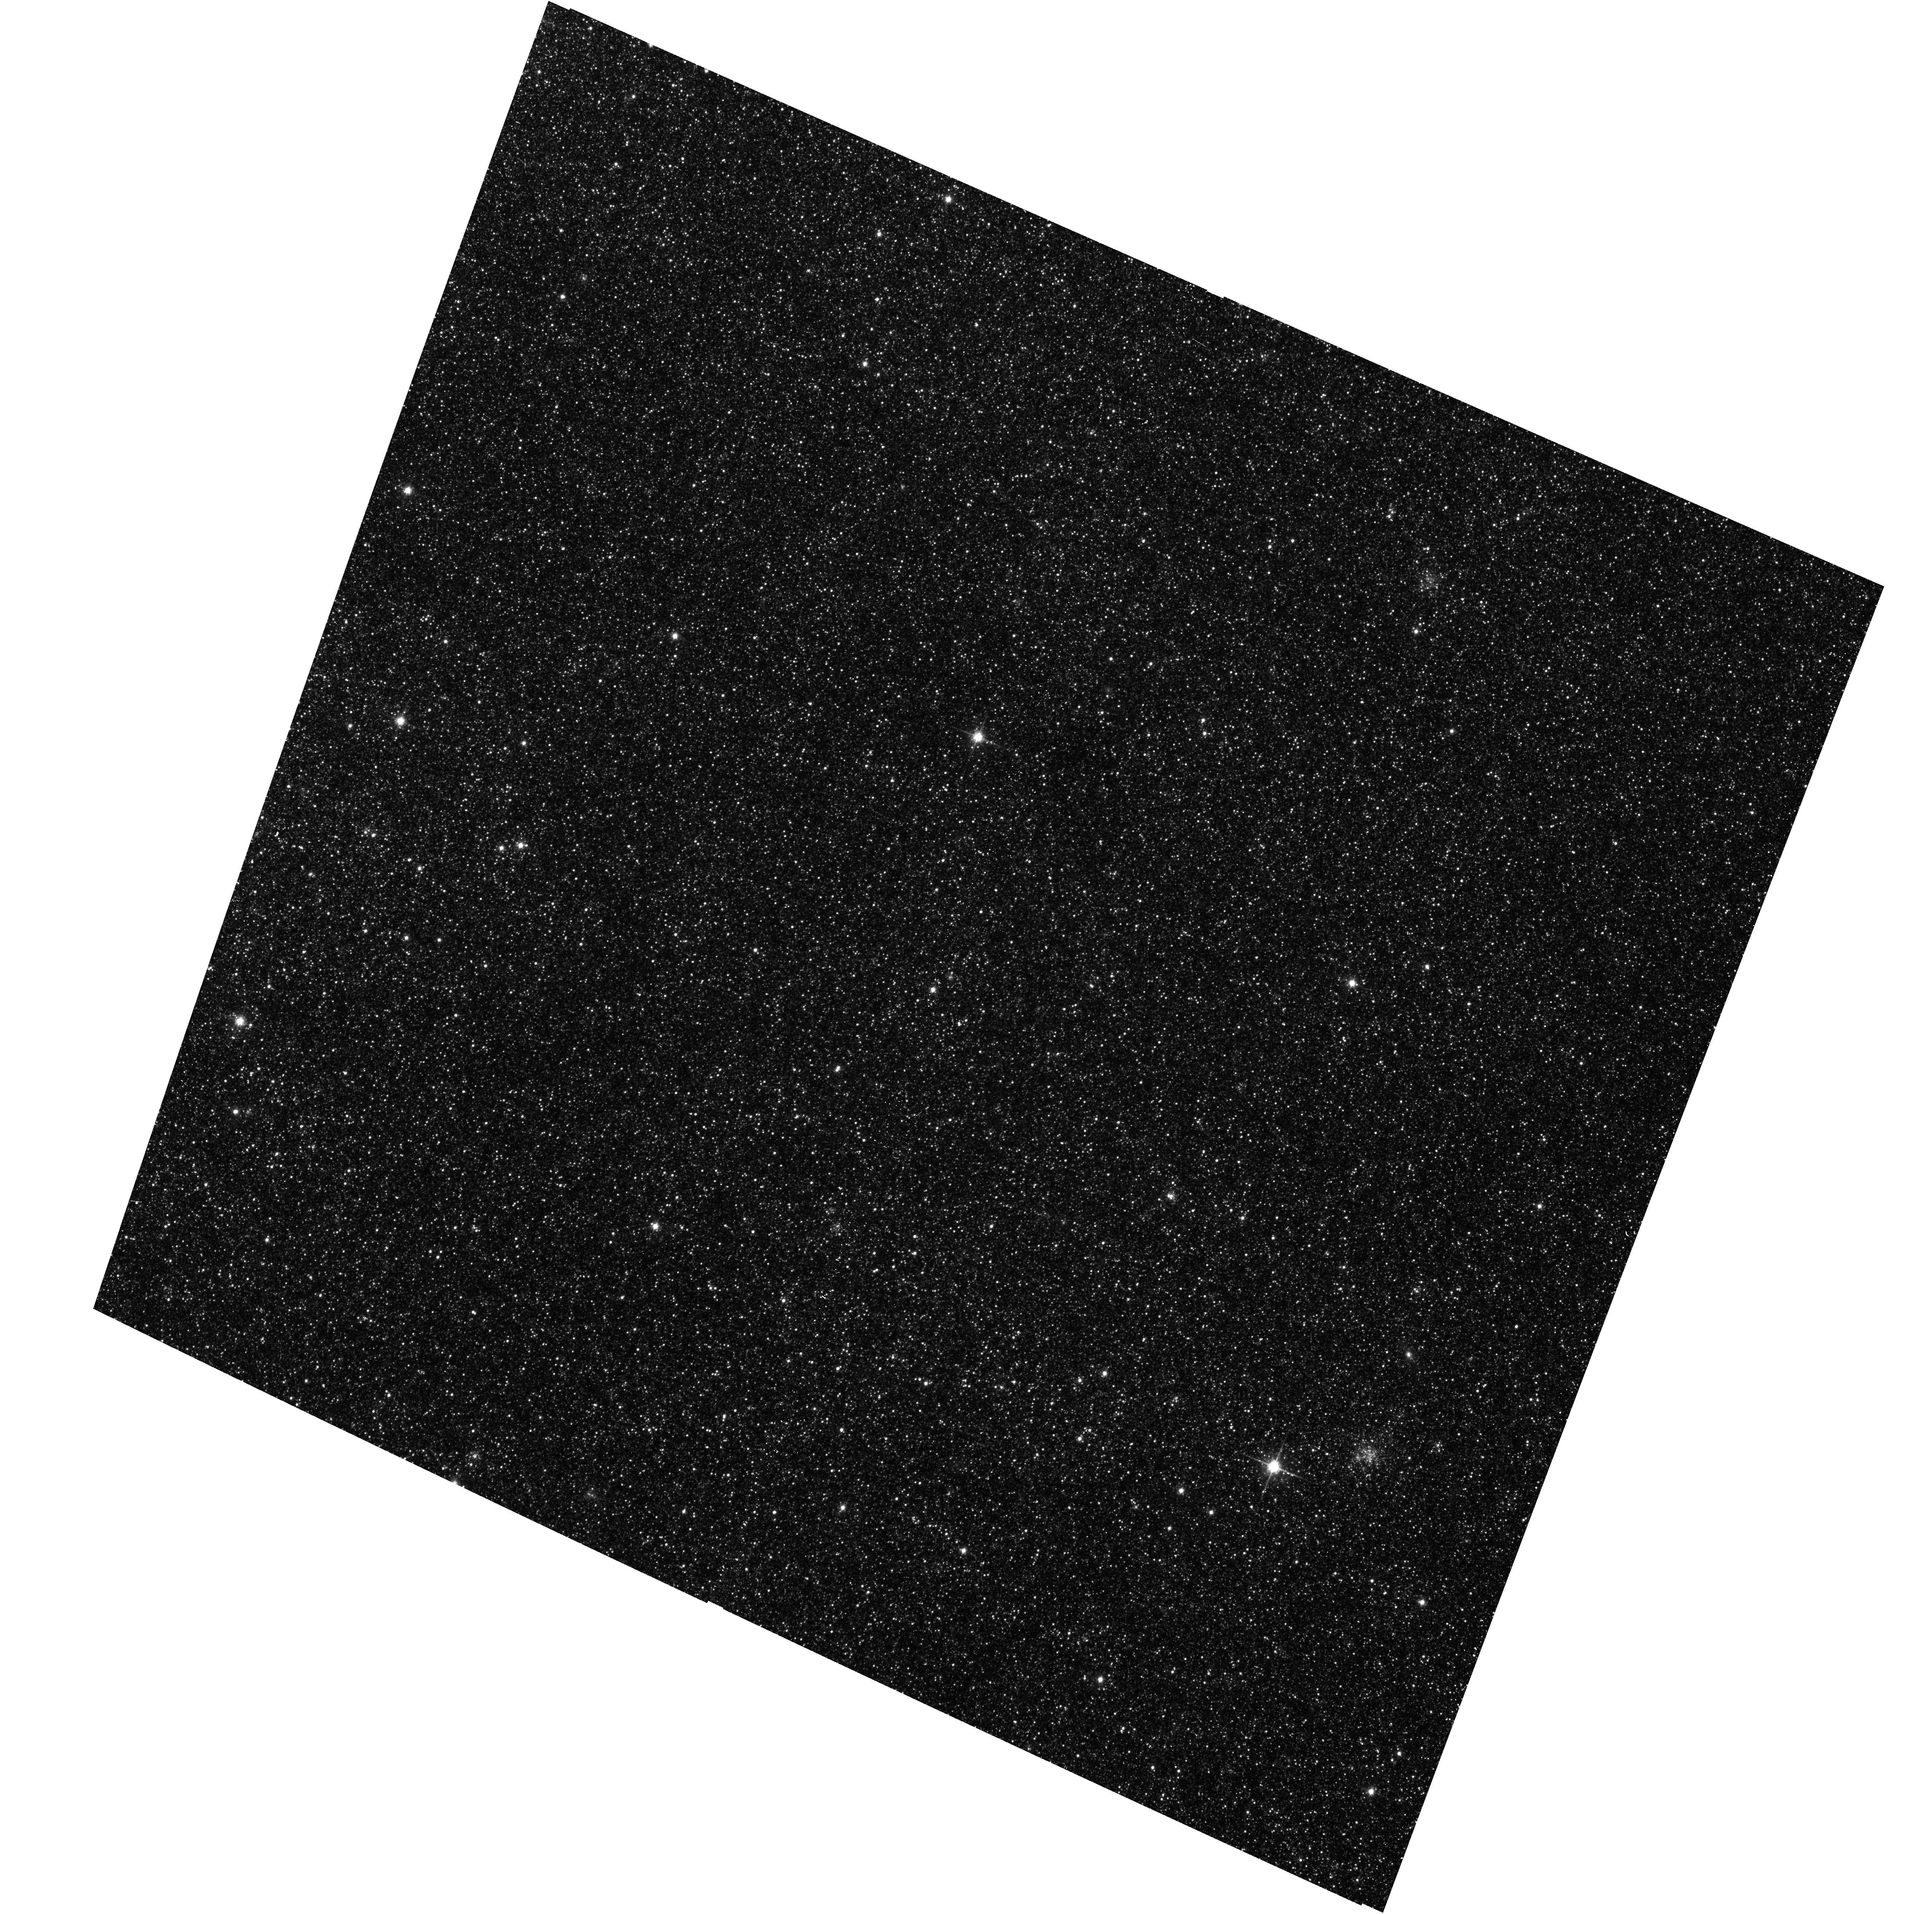
Target: M31-B36-F04-WFC
Instrument: ACS/WFC
Filter: F814W
Exposure: 13 min
Observation ID: hst_16801_01_acs_wfc_f814w_jepw01

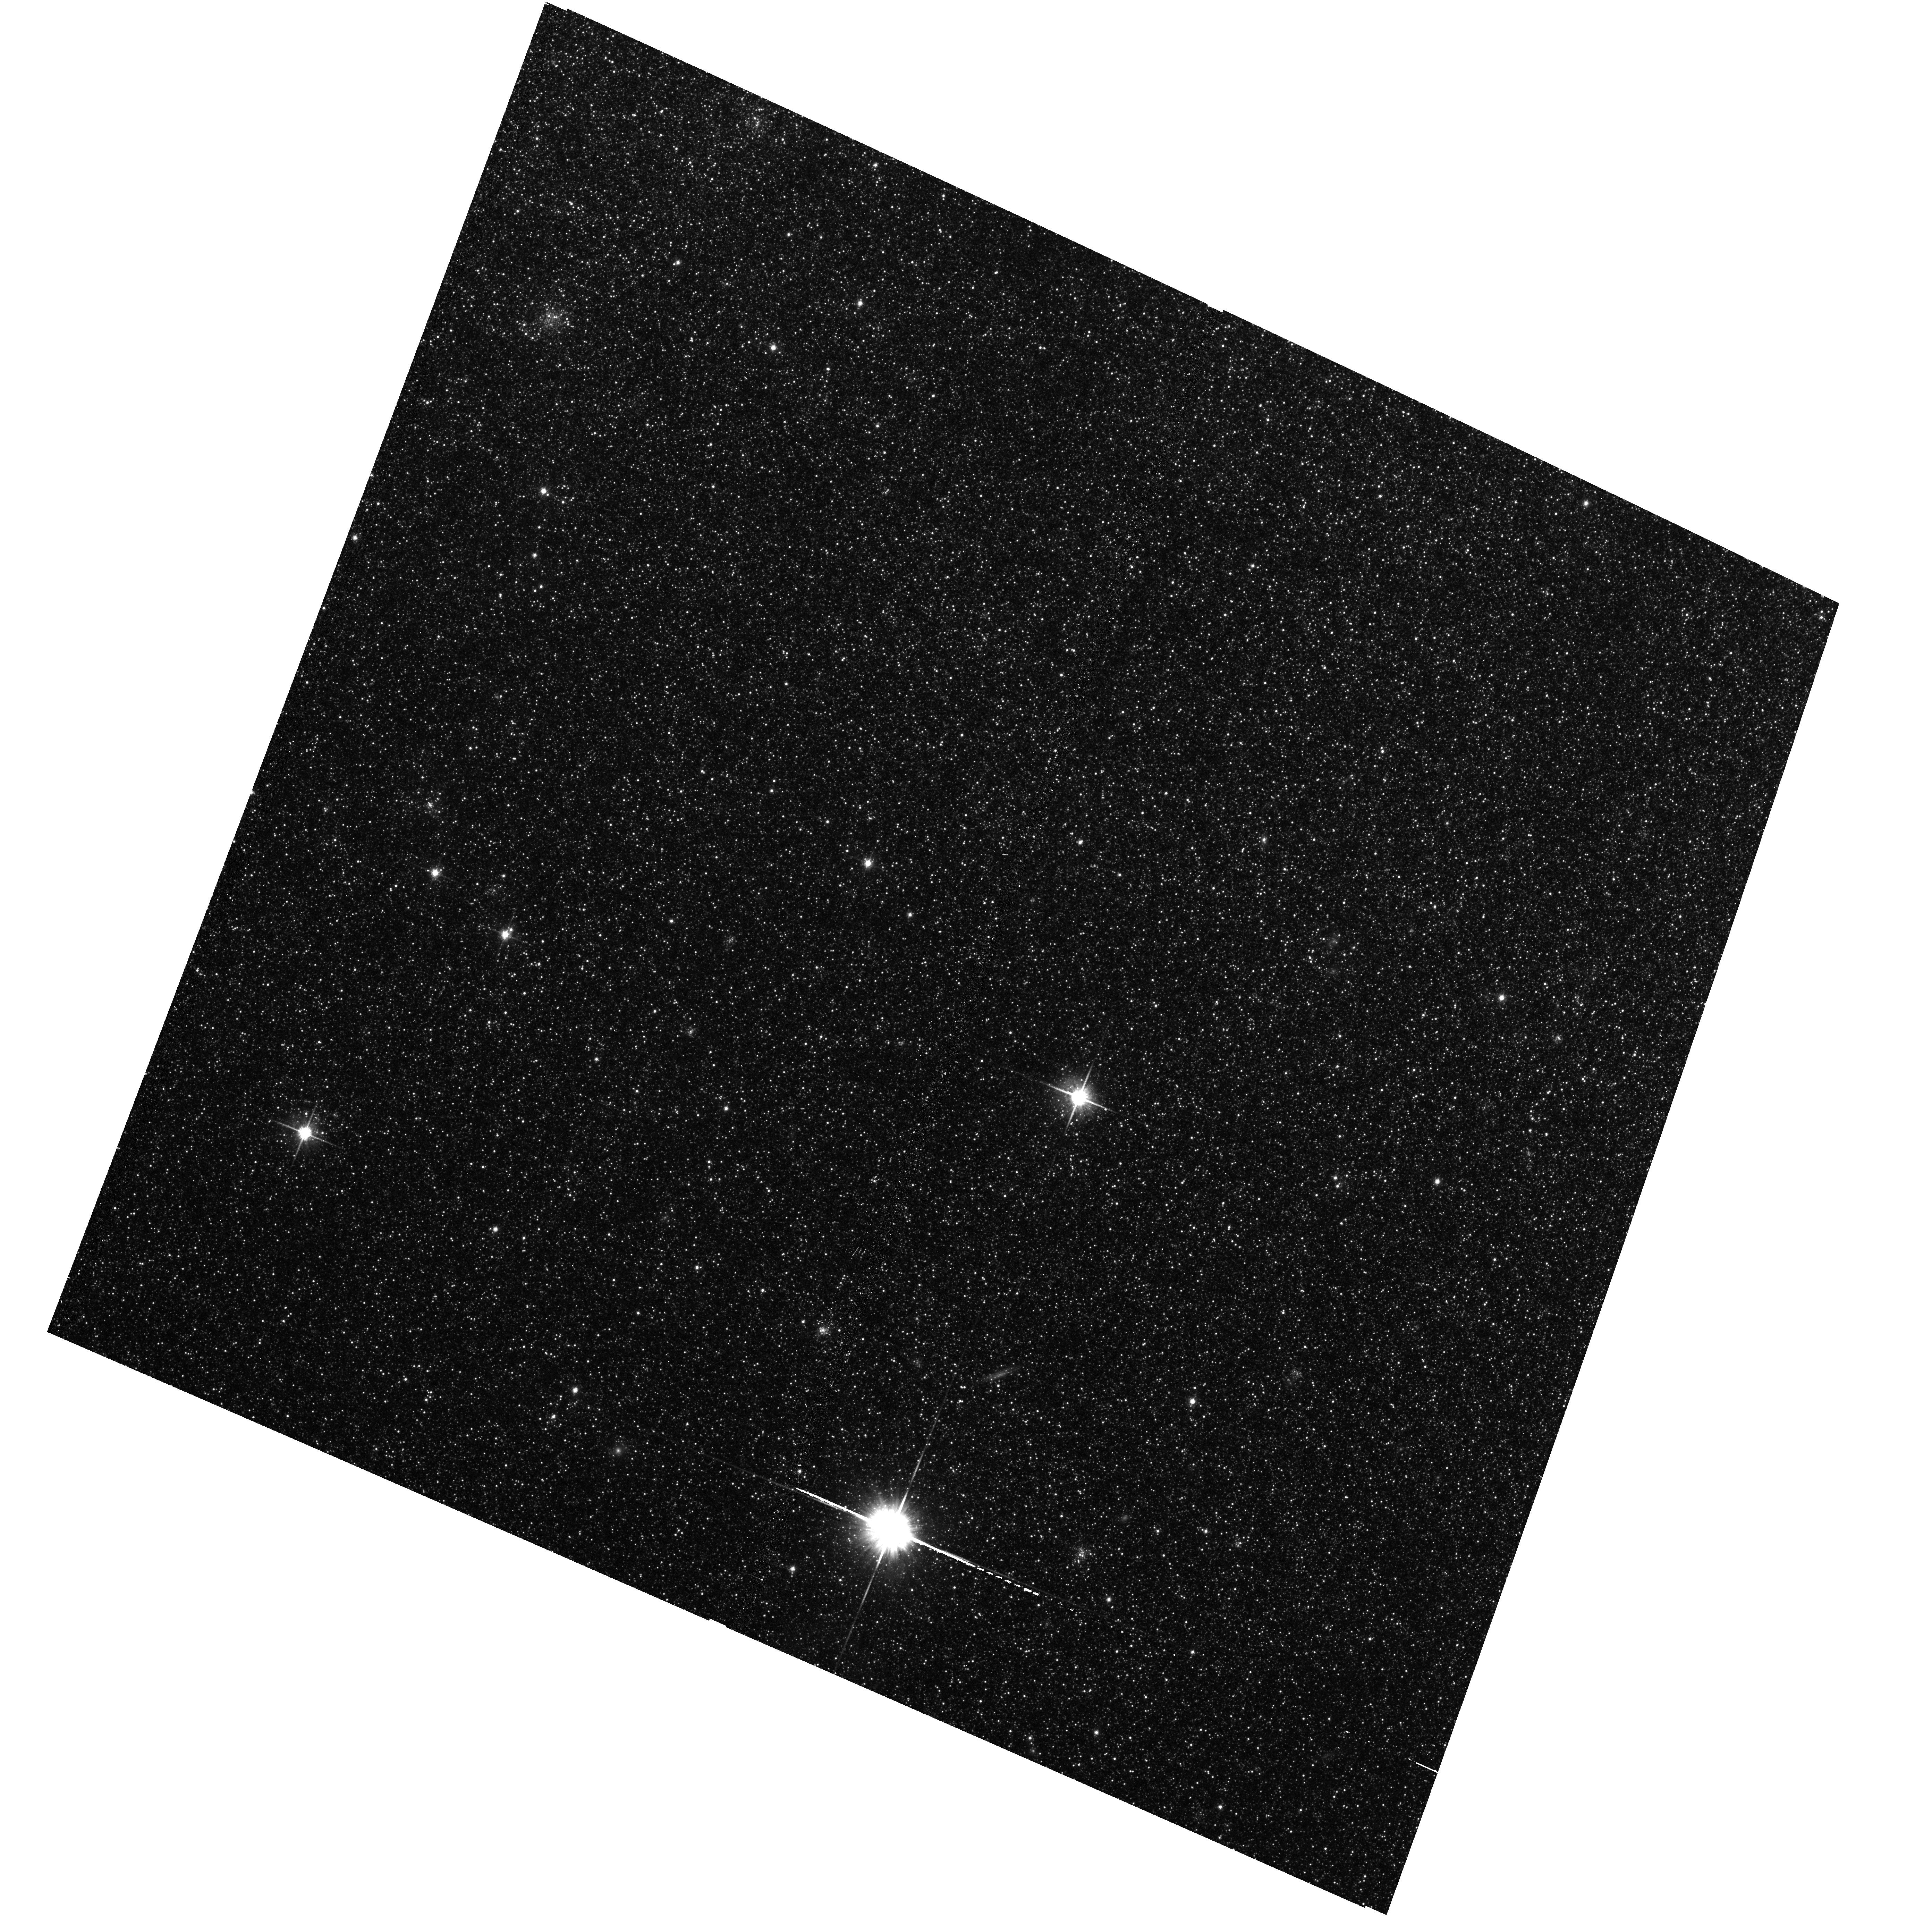
Target: M31-B36-F02-WFC
Instrument: ACS/WFC
Filter: F814W
Exposure: 11 min
Observation ID: hst_16801_04_acs_wfc_f814w_jepw04

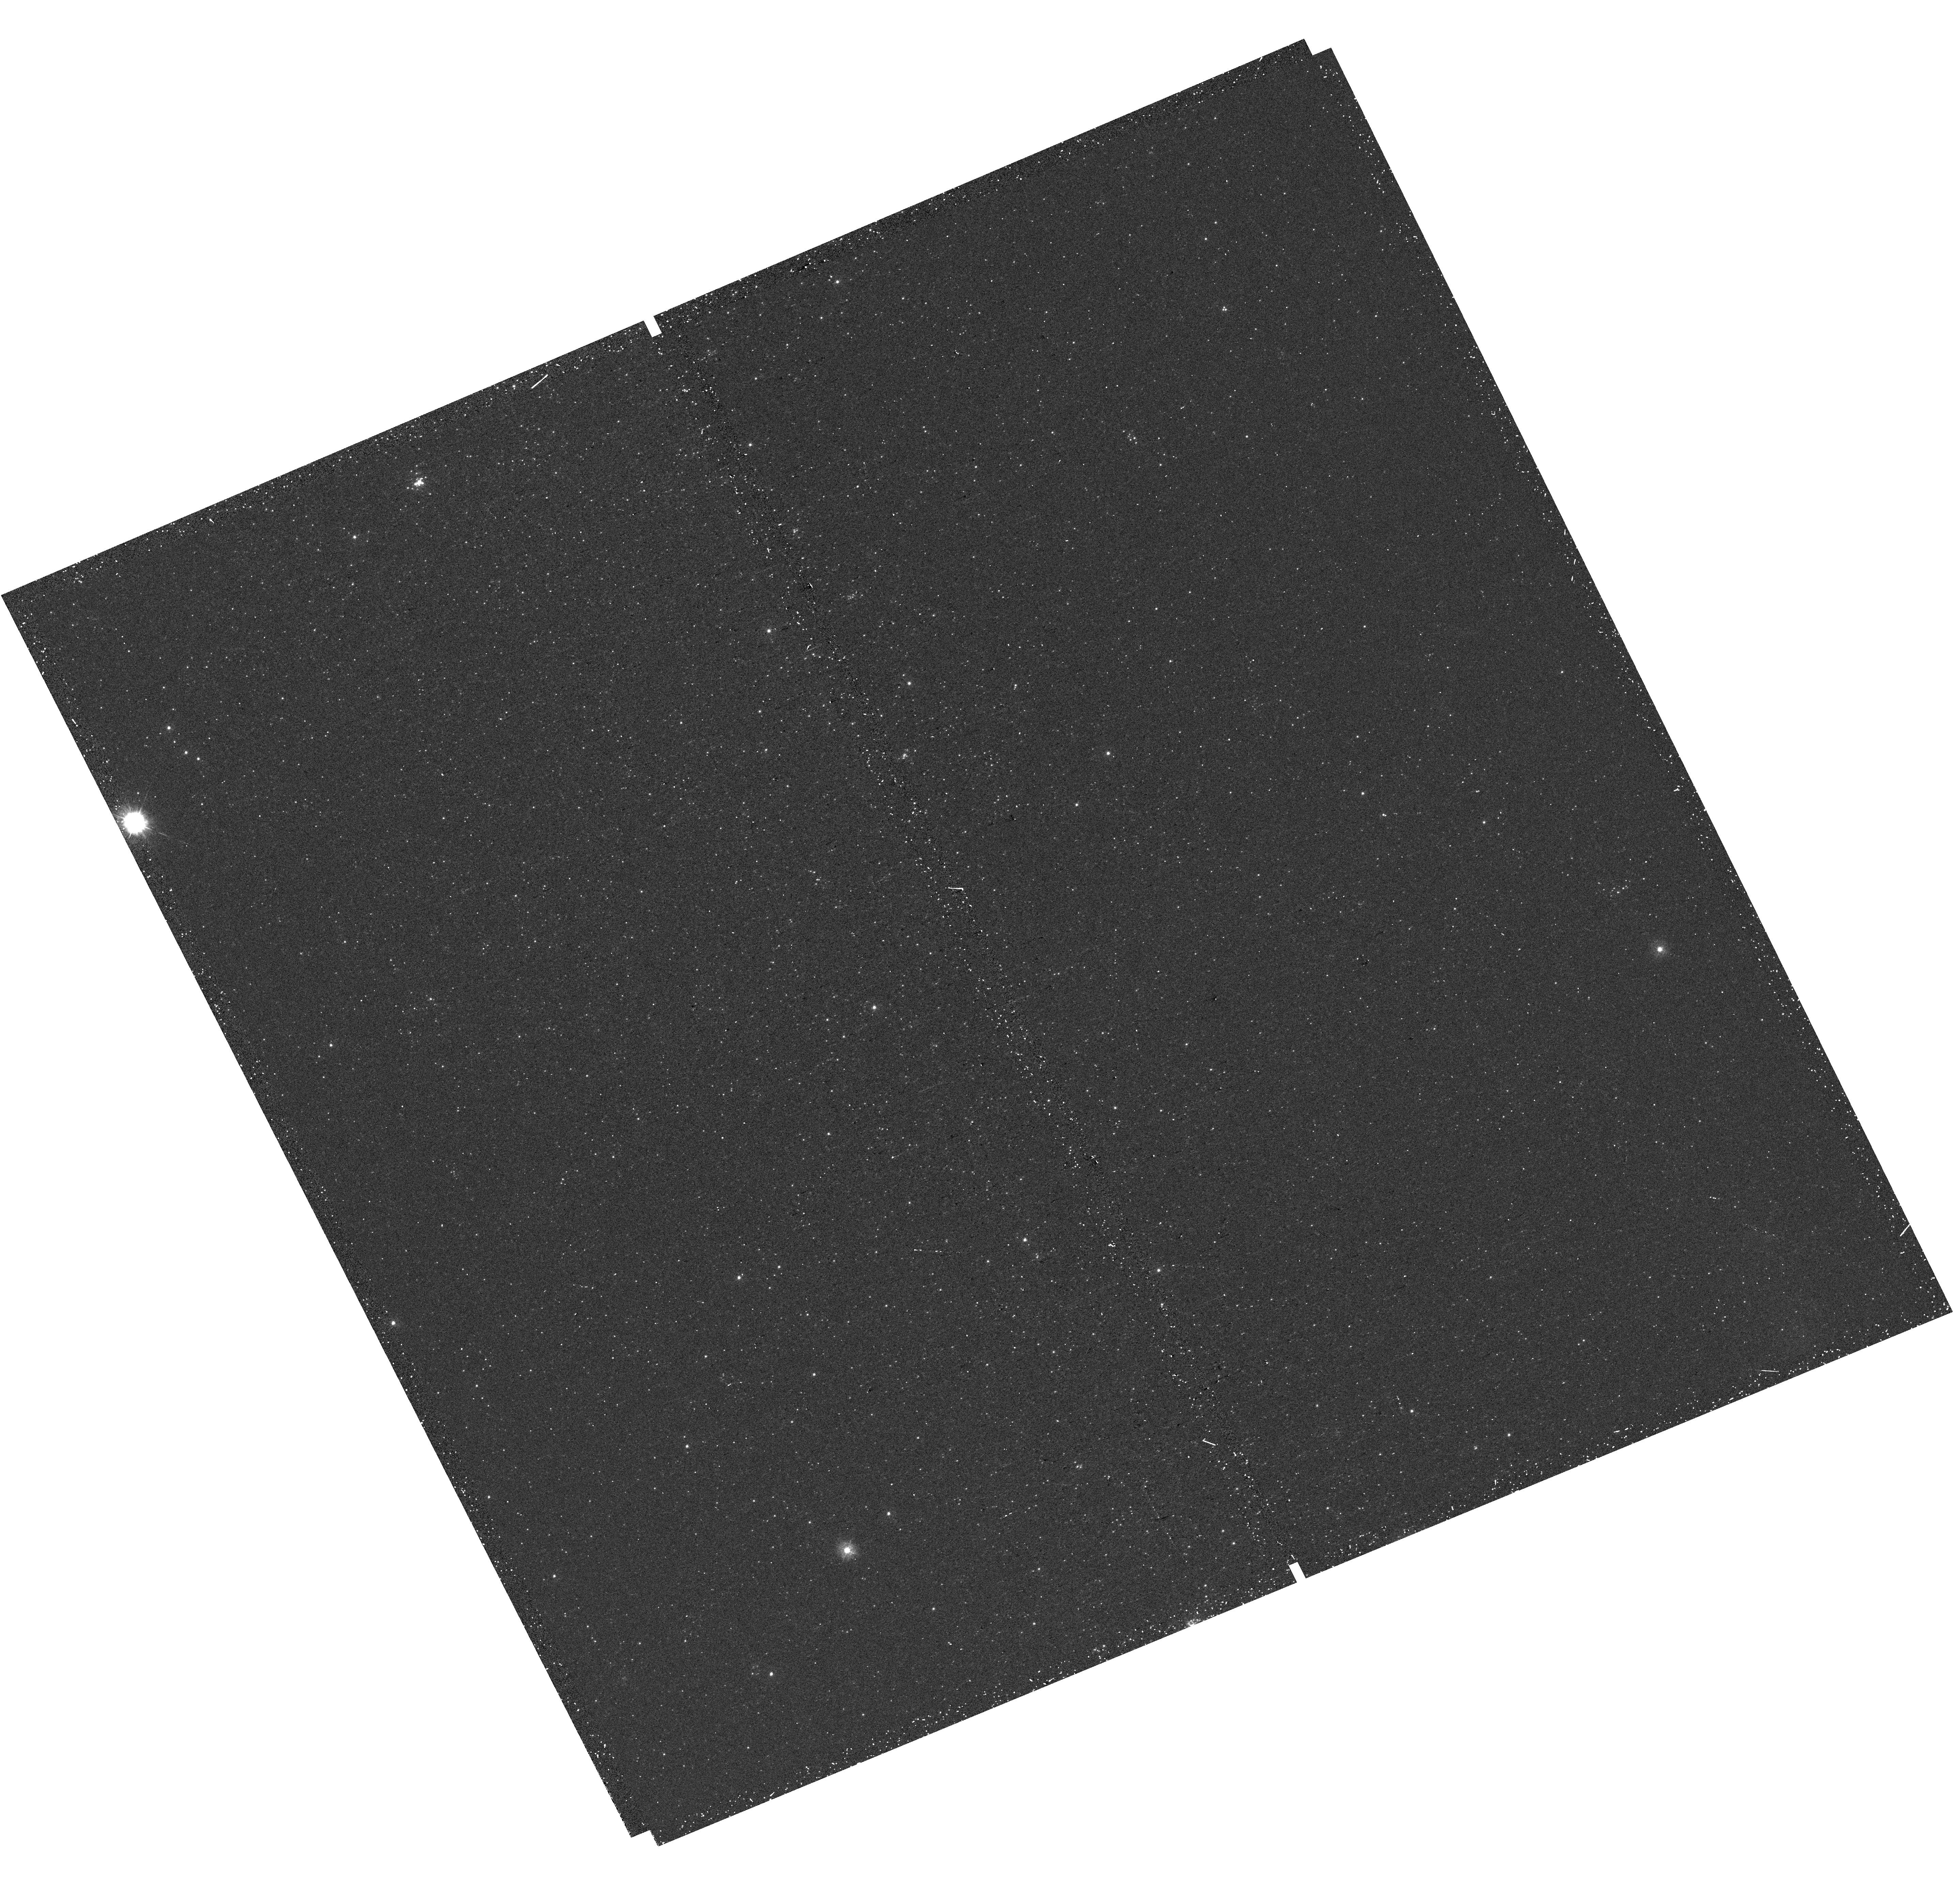
Target: M31-B36-F05-UVIS
Instrument: WFC3/UVIS
Filter: F275W
Exposure: 20 min
Observation ID: hst_16801_05_wfc3_uvis_f275w_iepw05

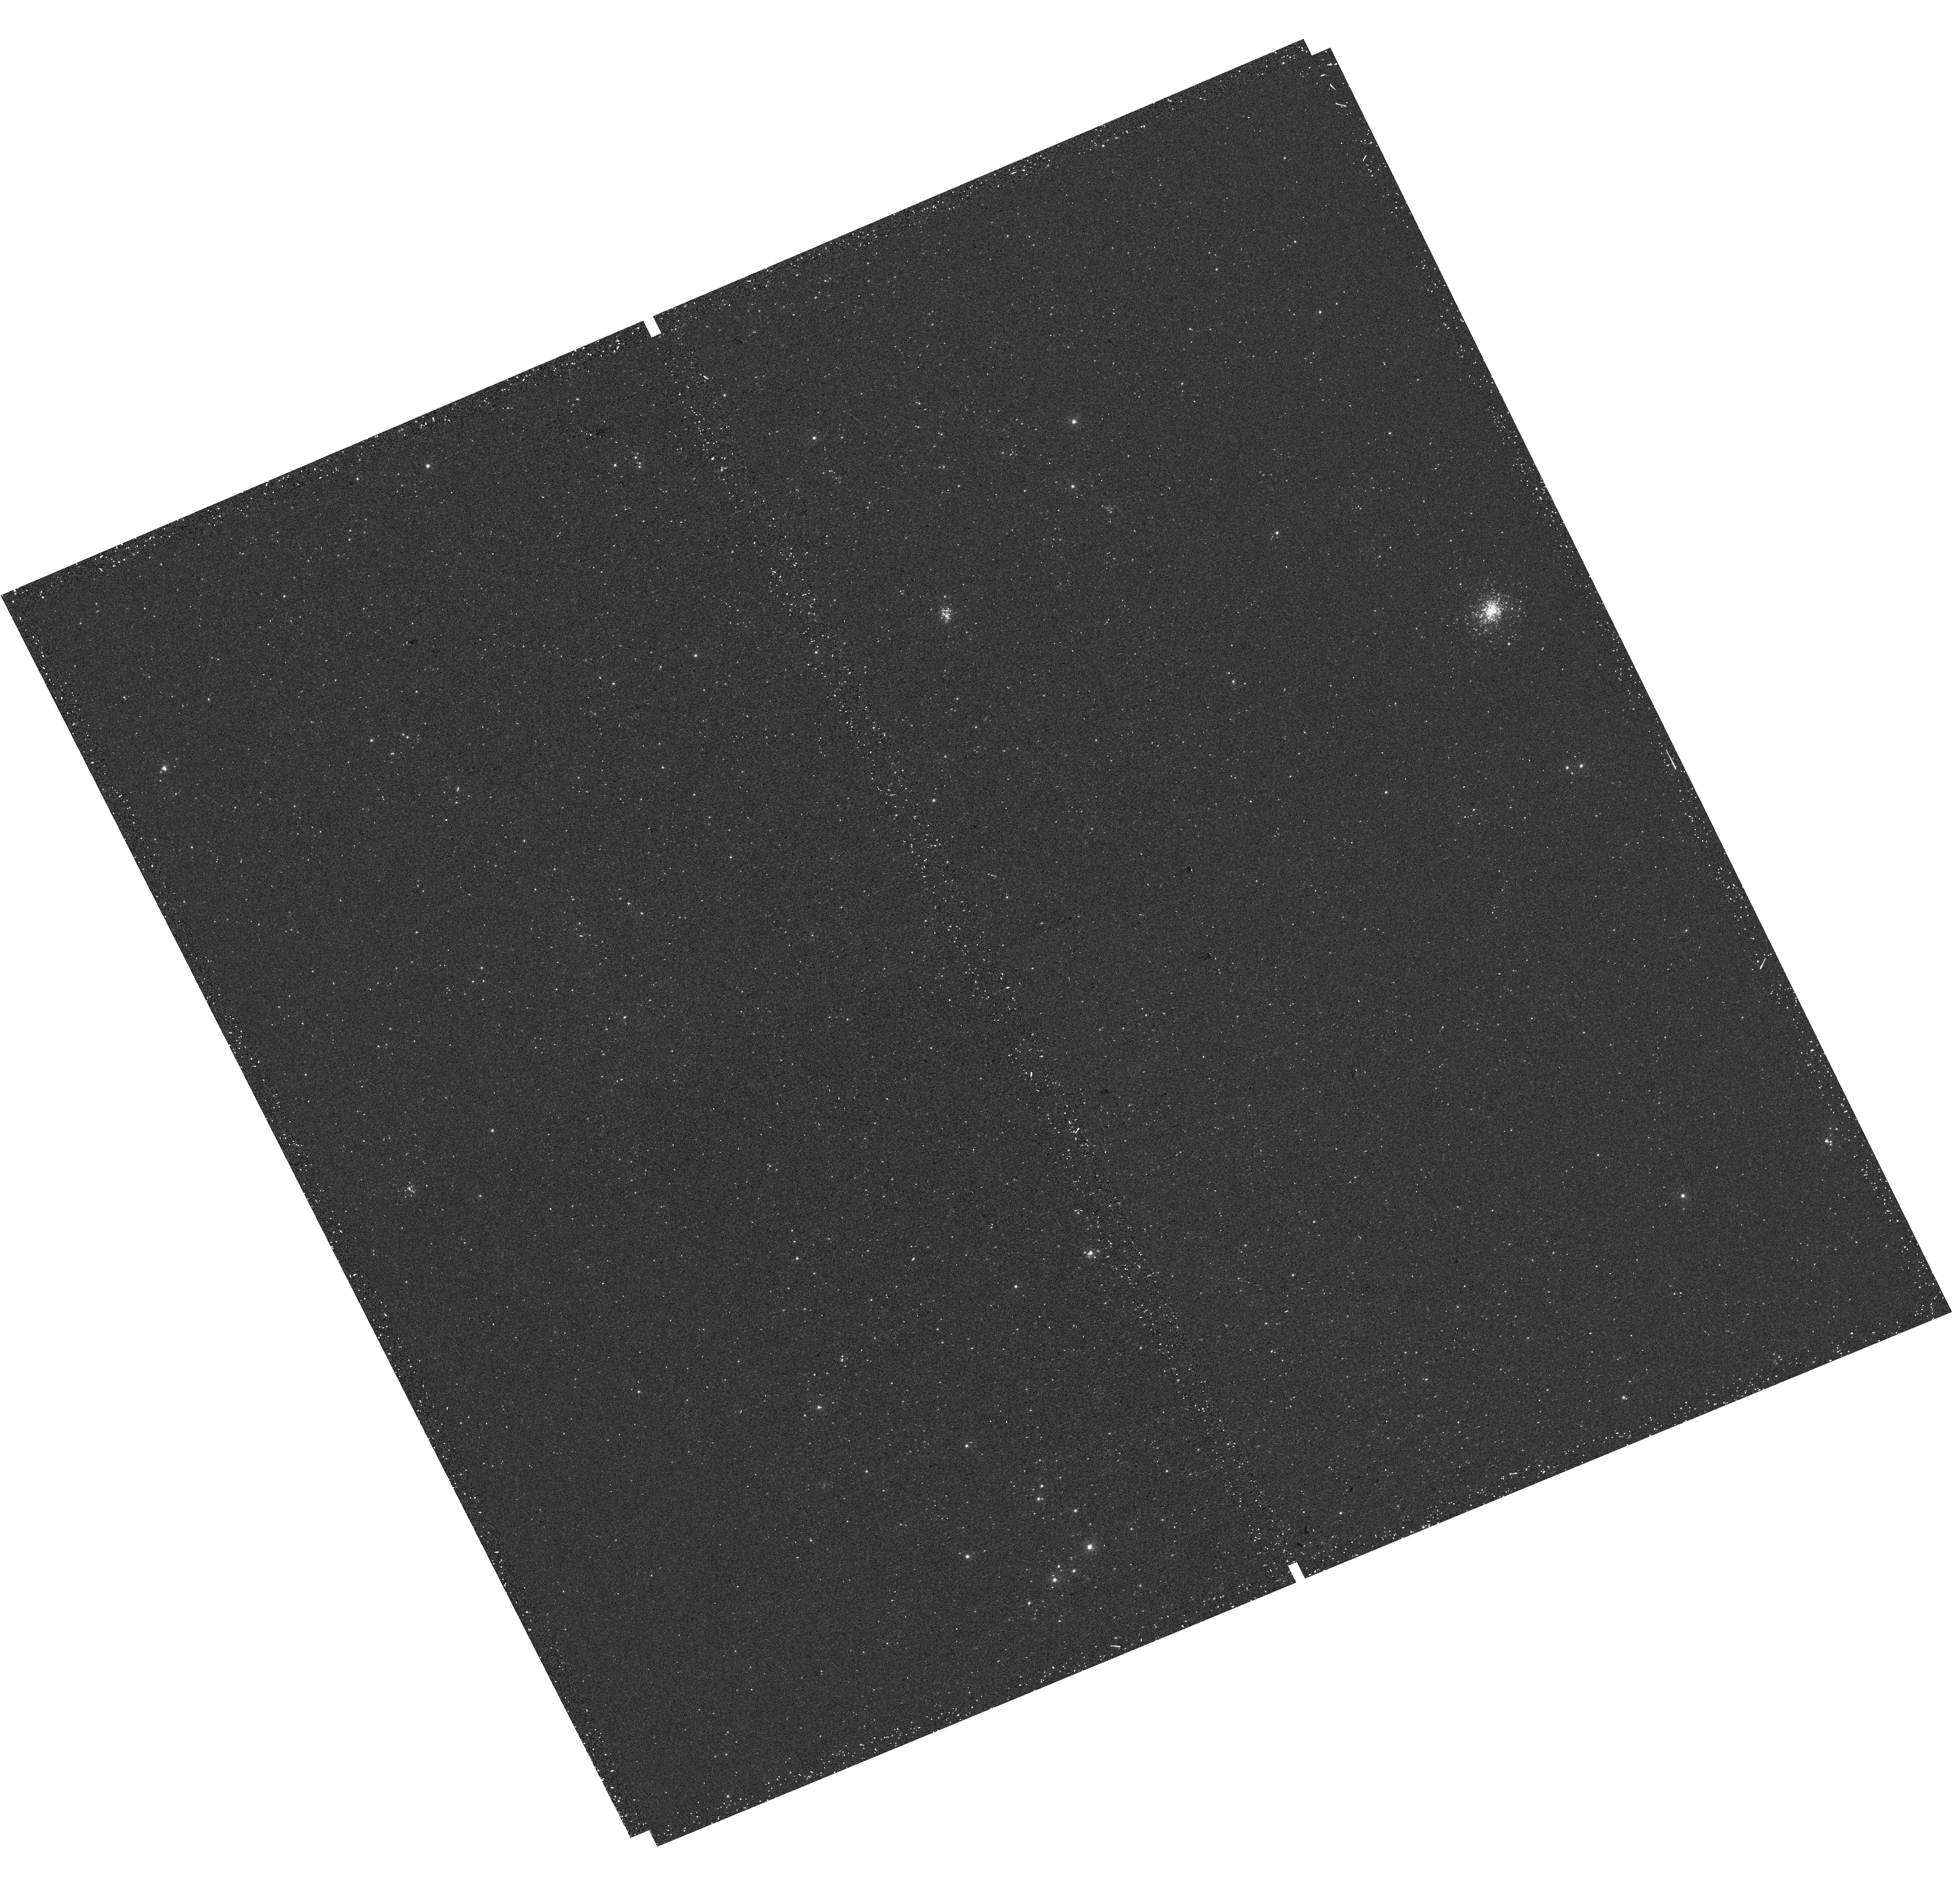
Target: M31-B36-F15-UVIS
Instrument: WFC3/UVIS
Filter: F275W
Exposure: 20 min
Observation ID: hst_16801_15_wfc3_uvis_f275w_iepw15

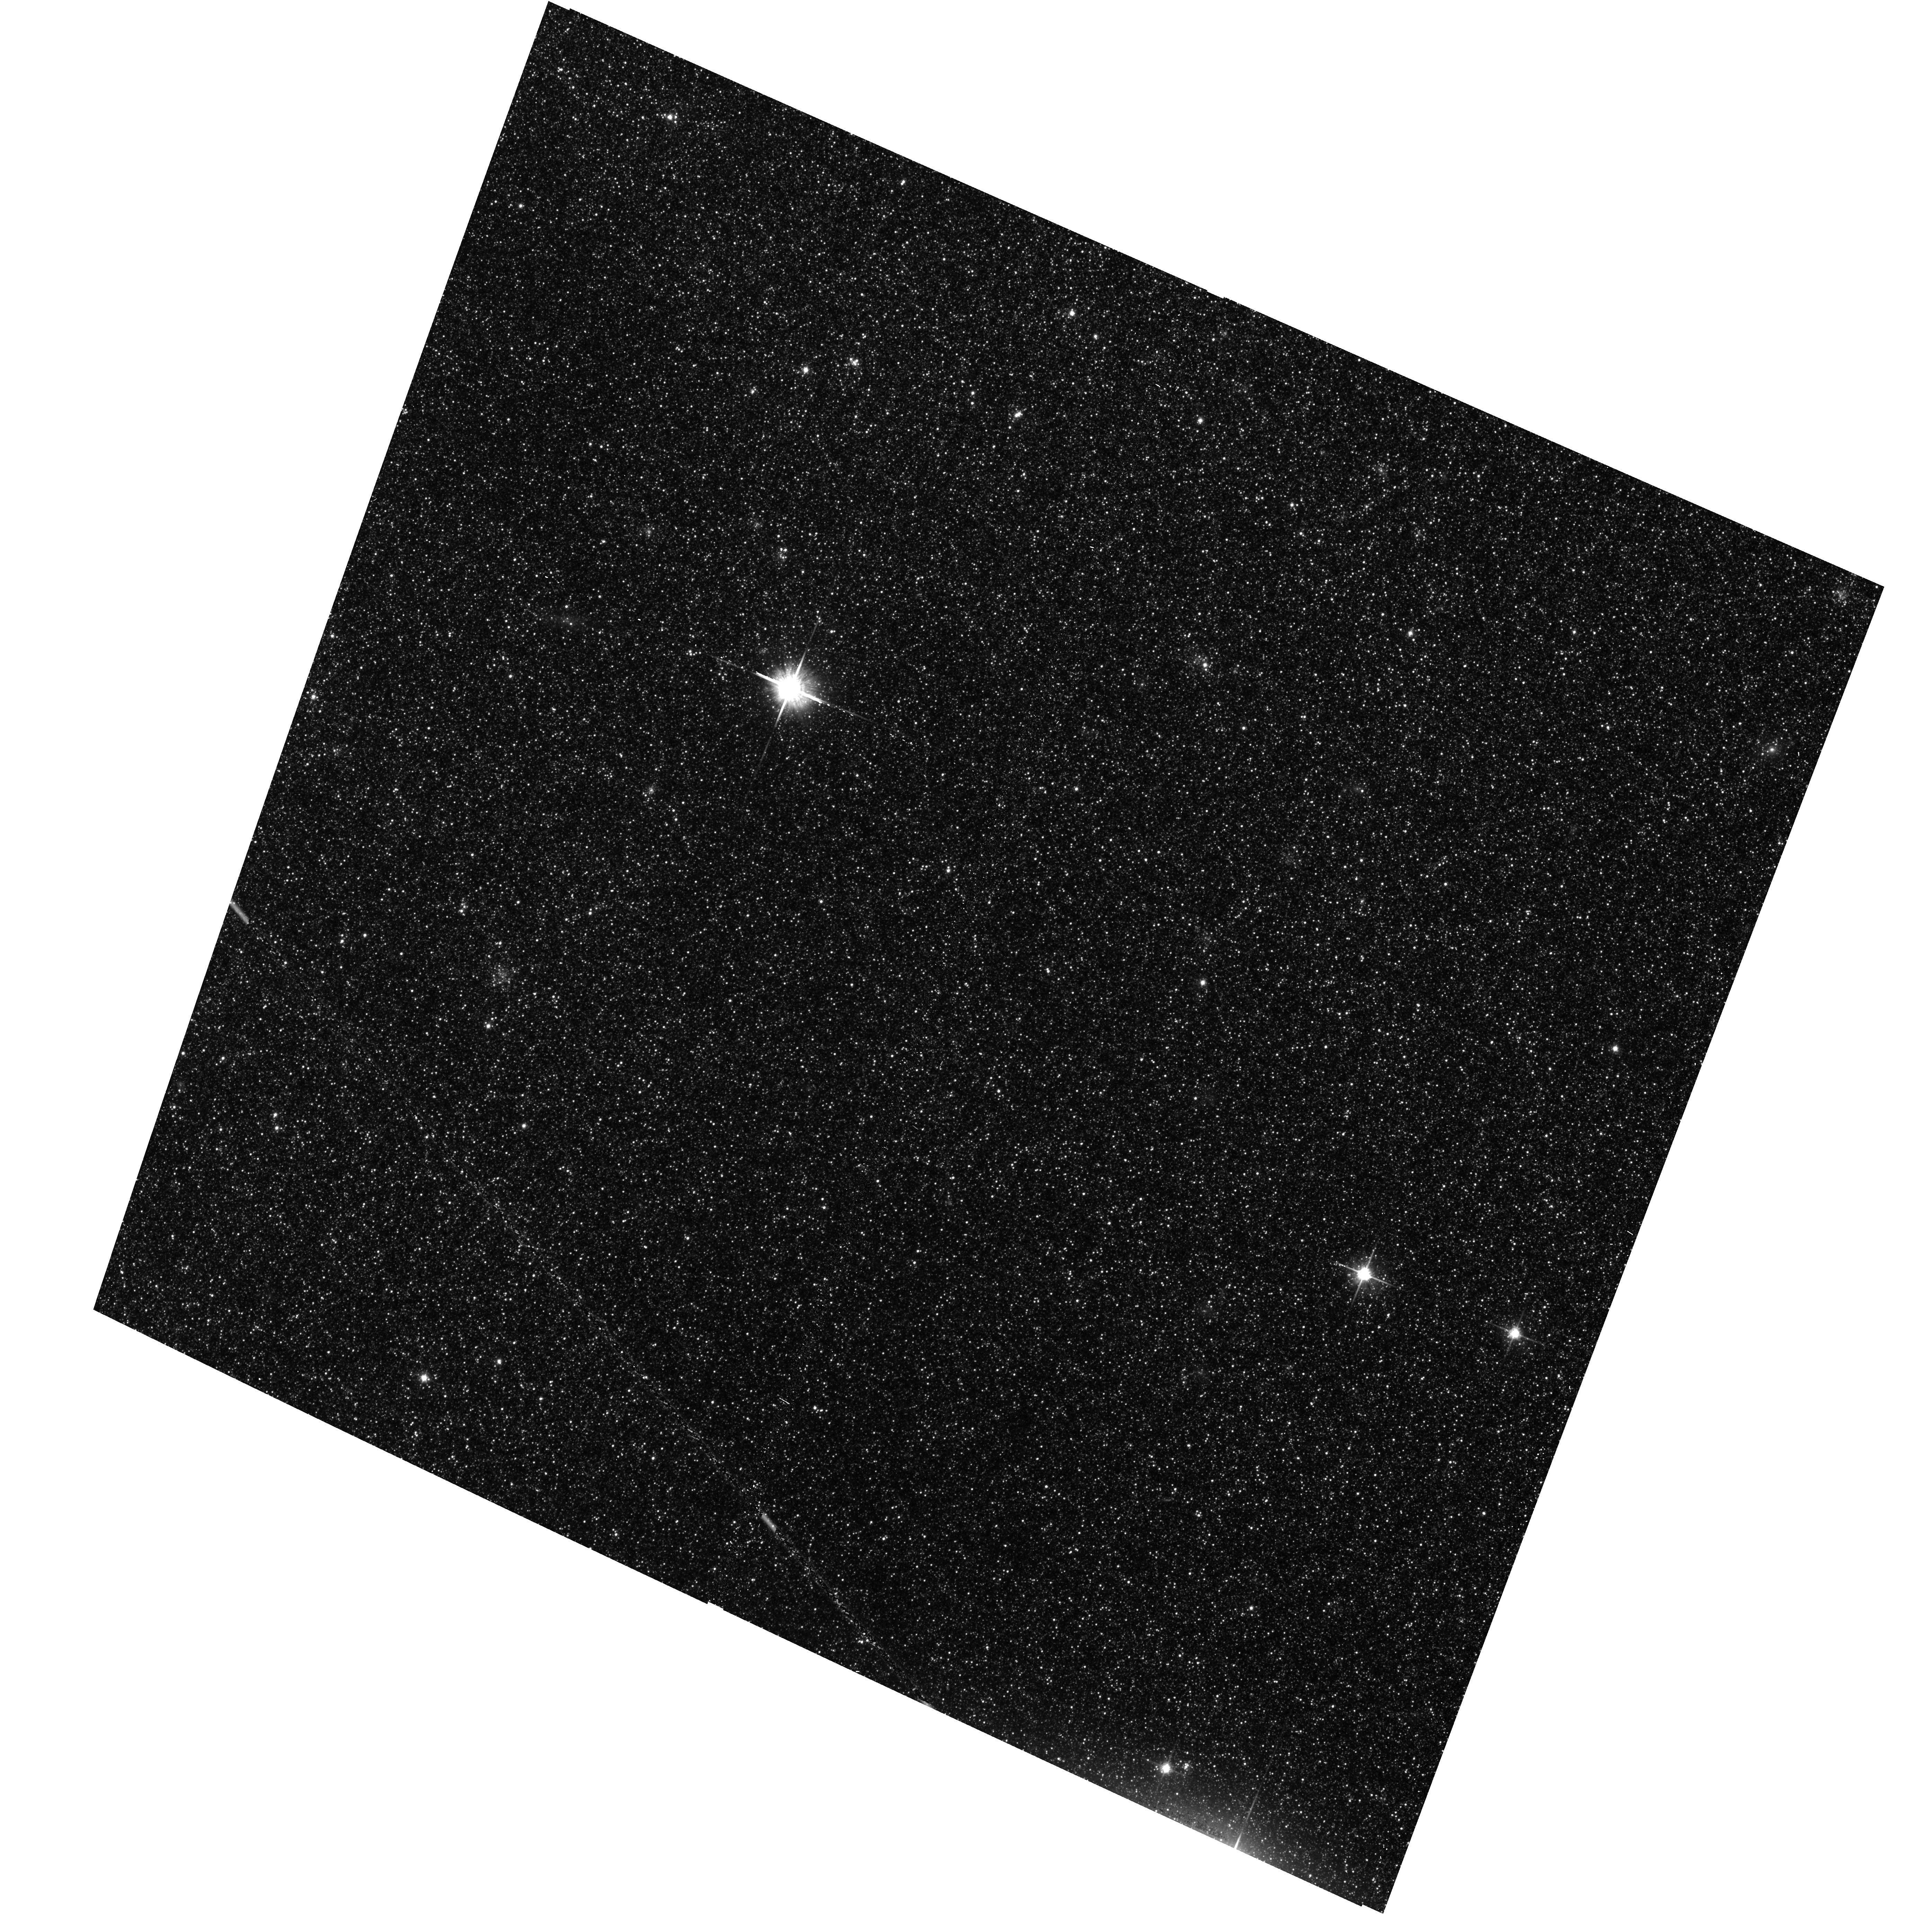
Target: M31-B36-F05-WFC
Instrument: ACS/WFC
Filter: F814W
Exposure: 13 min
Observation ID: hst_16801_02_acs_wfc_f814w_jepw02

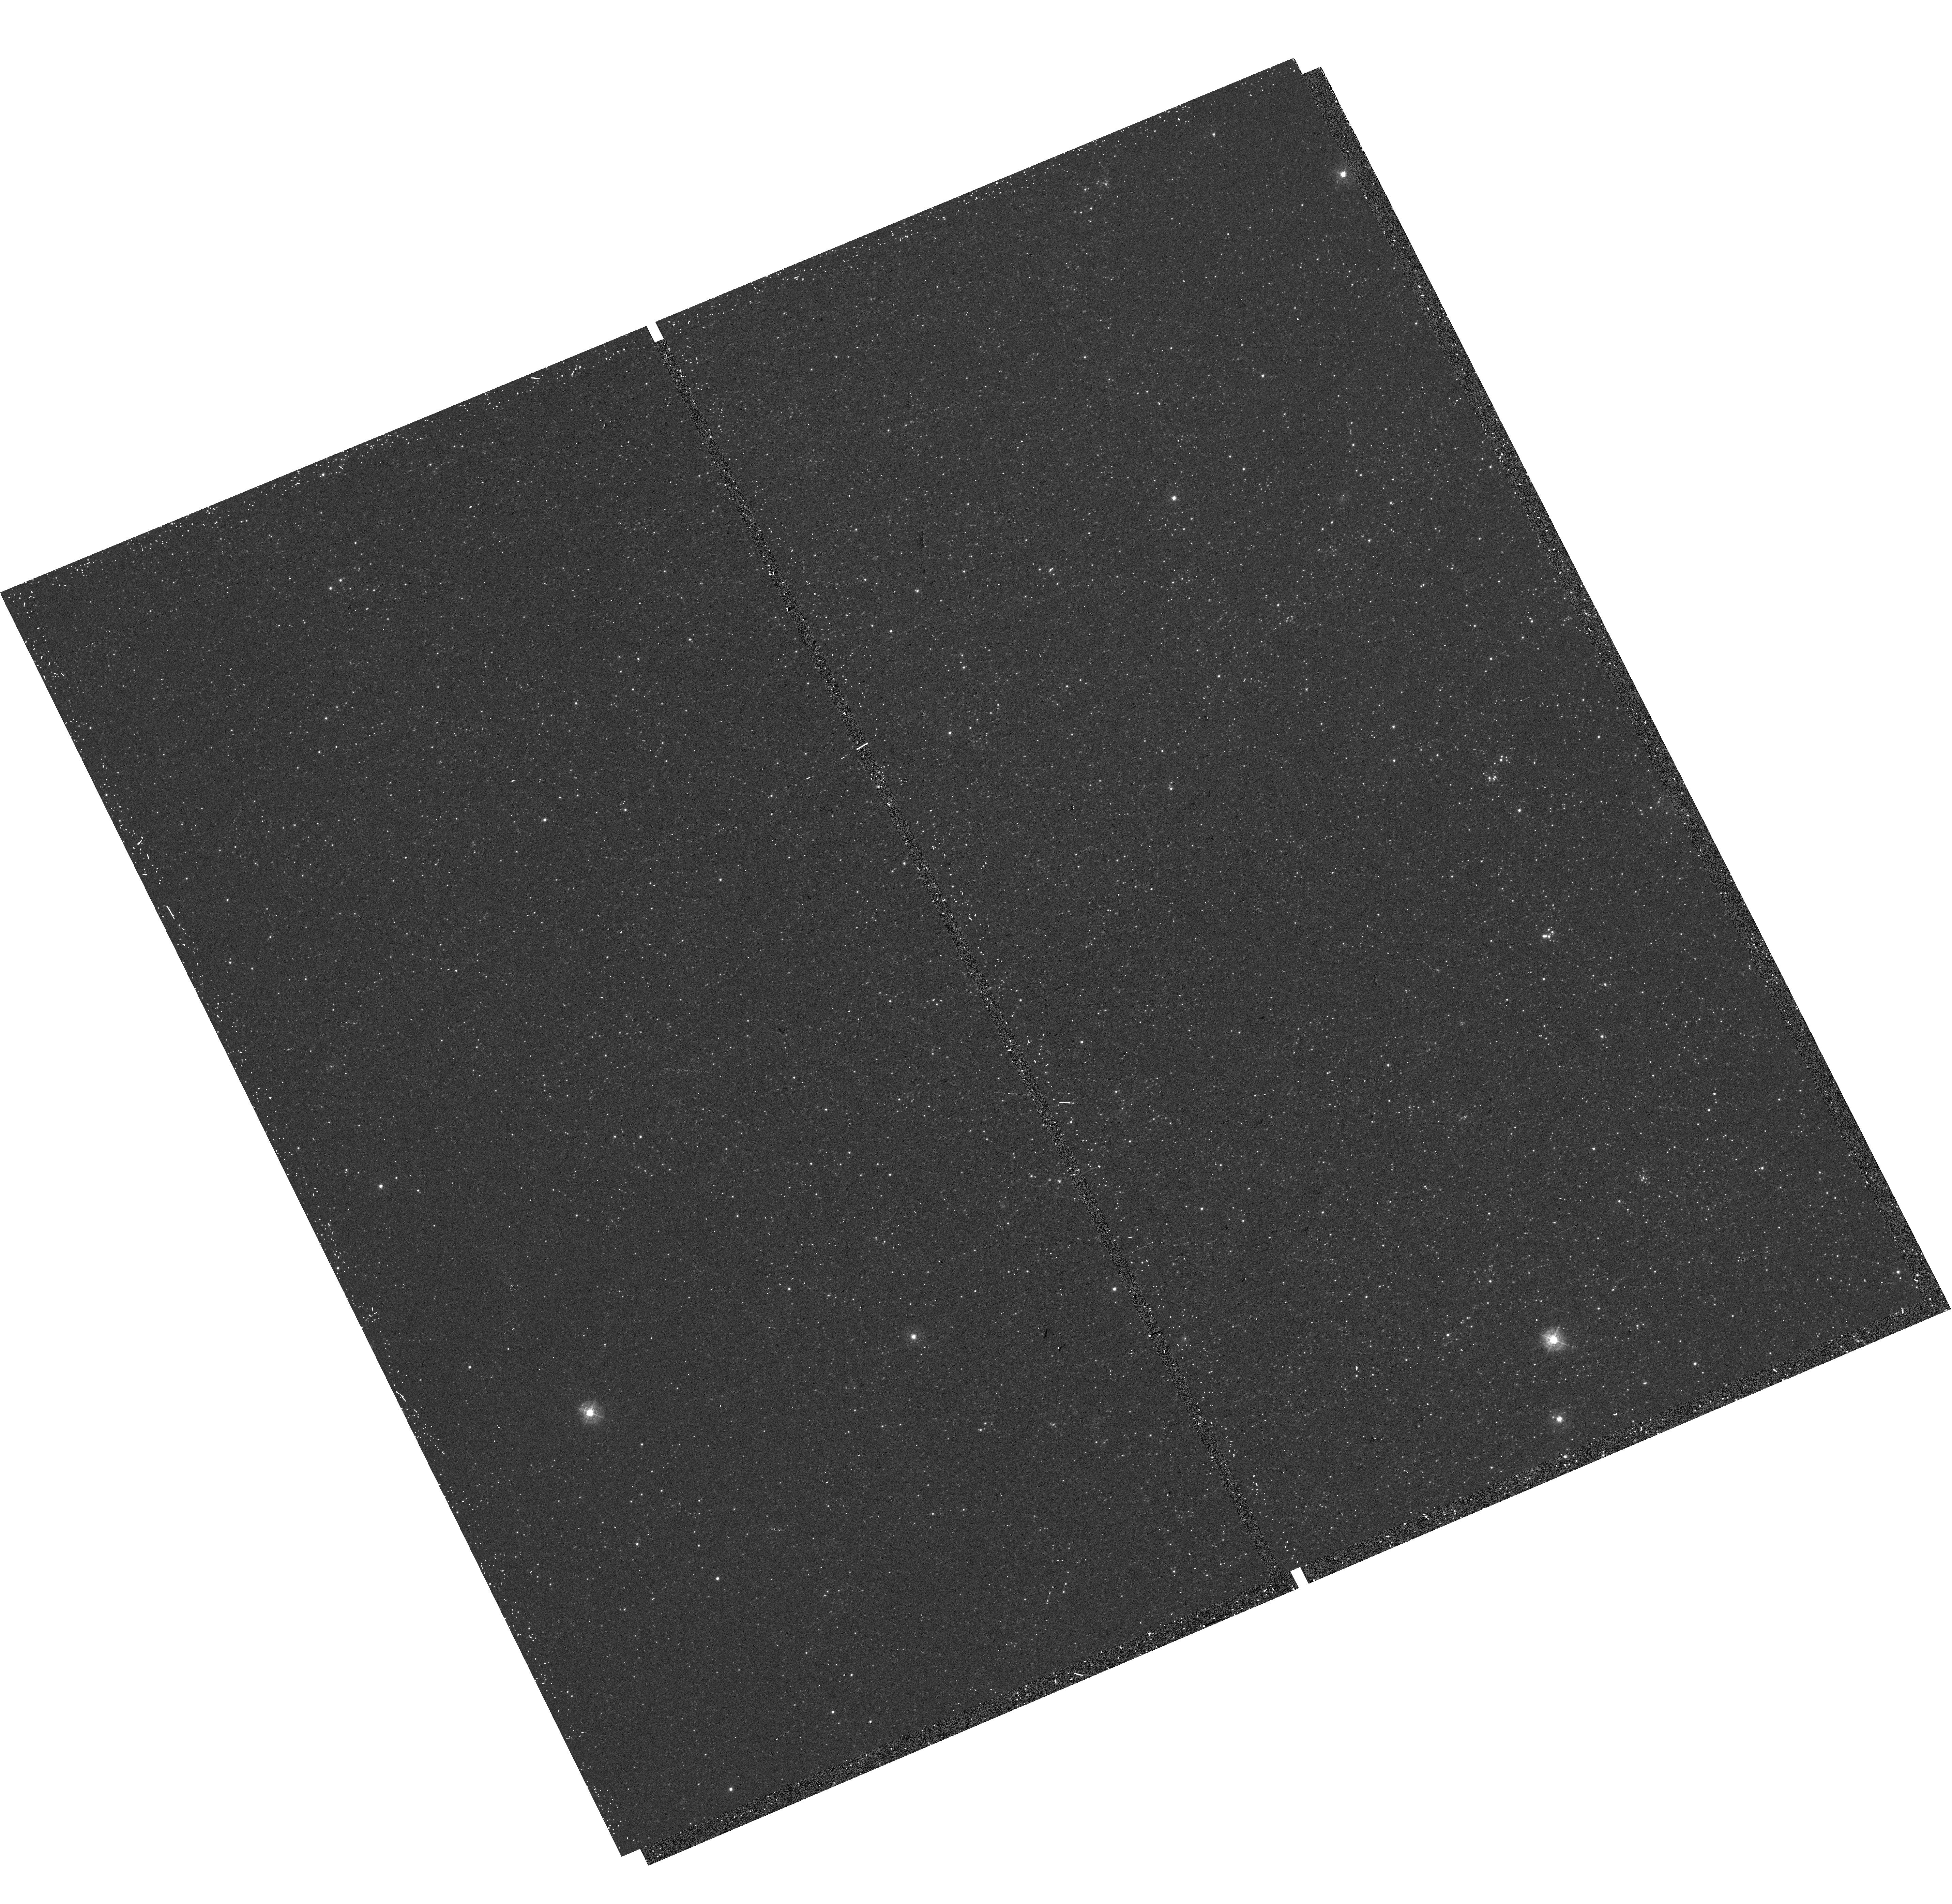
Target: M31-B36-F02-UVIS
Instrument: WFC3/UVIS
Filter: F336W
Exposure: 15 min
Observation ID: hst_16801_02_wfc3_uvis_f336w_iepw02

The Panchromatic Hubble Andromeda Southern Treasury (PHAST) (PI: Williams, Benjamin F.)

We propose to create a legacy map of the southern half of M31 in the optical and near ultraviolet (NUV). The Panchromatic Hubble Andromeda Southern Treasury (PHAST) will add ~100 million stars to M31's stellar photometry archive and cover regions of M31 that are structurally unique and more sensitive to the merger history than the northern disk mapped in the Panchromatic Hubble Andromeda Treasury (PHAT). These newly mapped regions include the intersections with M32 and the giant southern stream, the split portion of the star forming ring, and the southern bar. By providing age, metallicity, stellar mass, and follow-up kinematics, the resolved stellar photometry of these regions will be used for detailed comparisons to simulations, including star formation history and population asymmetries as well as the orbits of M32 and the giant southern stream, allowing us to distinguish between competing merger scenarios. Thus, these measurements tightly constrain models of M31's merger history and disk evolution. Furthermore, the legacy value for such observations is undeniable; M31 has been and will continue to be a centerpiece target for many NASA and ESA missions, as well as for ground-based time-domain observations that could find extremely valuable events that require HST resolution for identifying precursors. These current and future data sets cover the entire galaxy, and thus, our coverage will increase the value of all past and future M31 observations. PHAST will complete a lasting baseline data set for this high-demand target that no other current or planned facility will be able to produce.